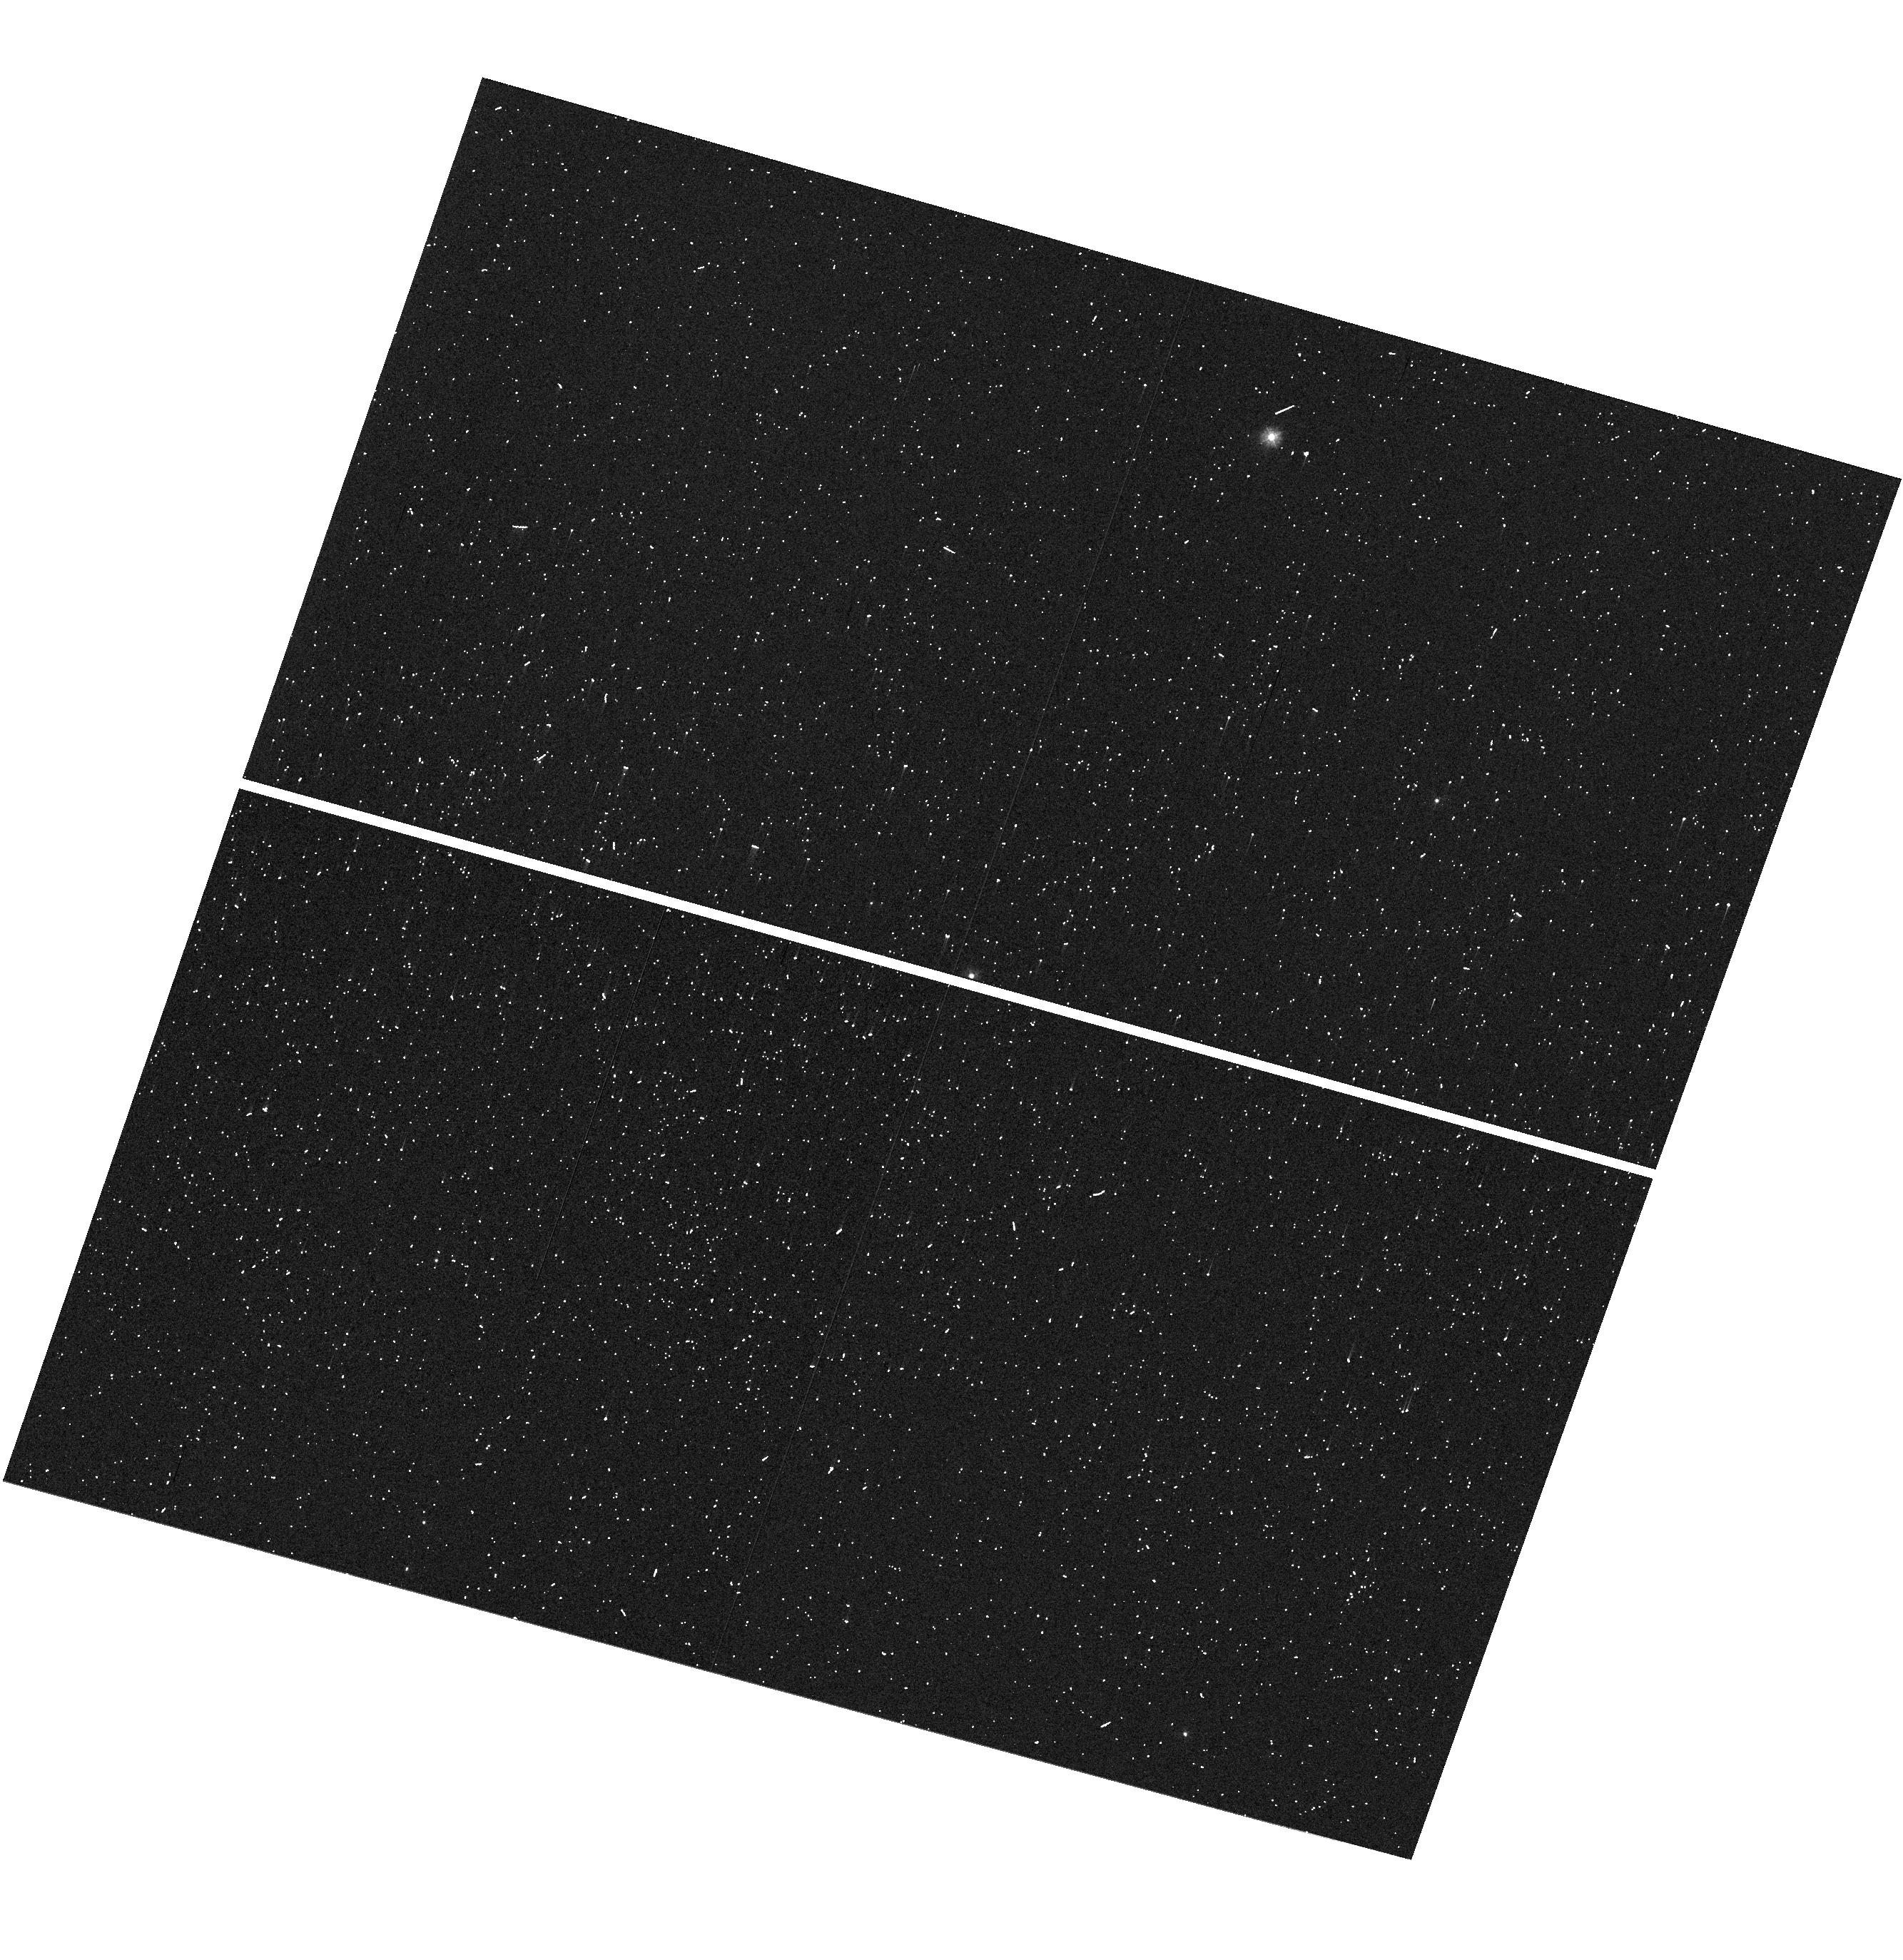
Target: V-SS-CMA
Instrument: WFC3/UVIS
Filter: F275W
Exposure: 1 min
Observation ID: hst_13344_04_wfc3_uvis_f275w_ic8z04

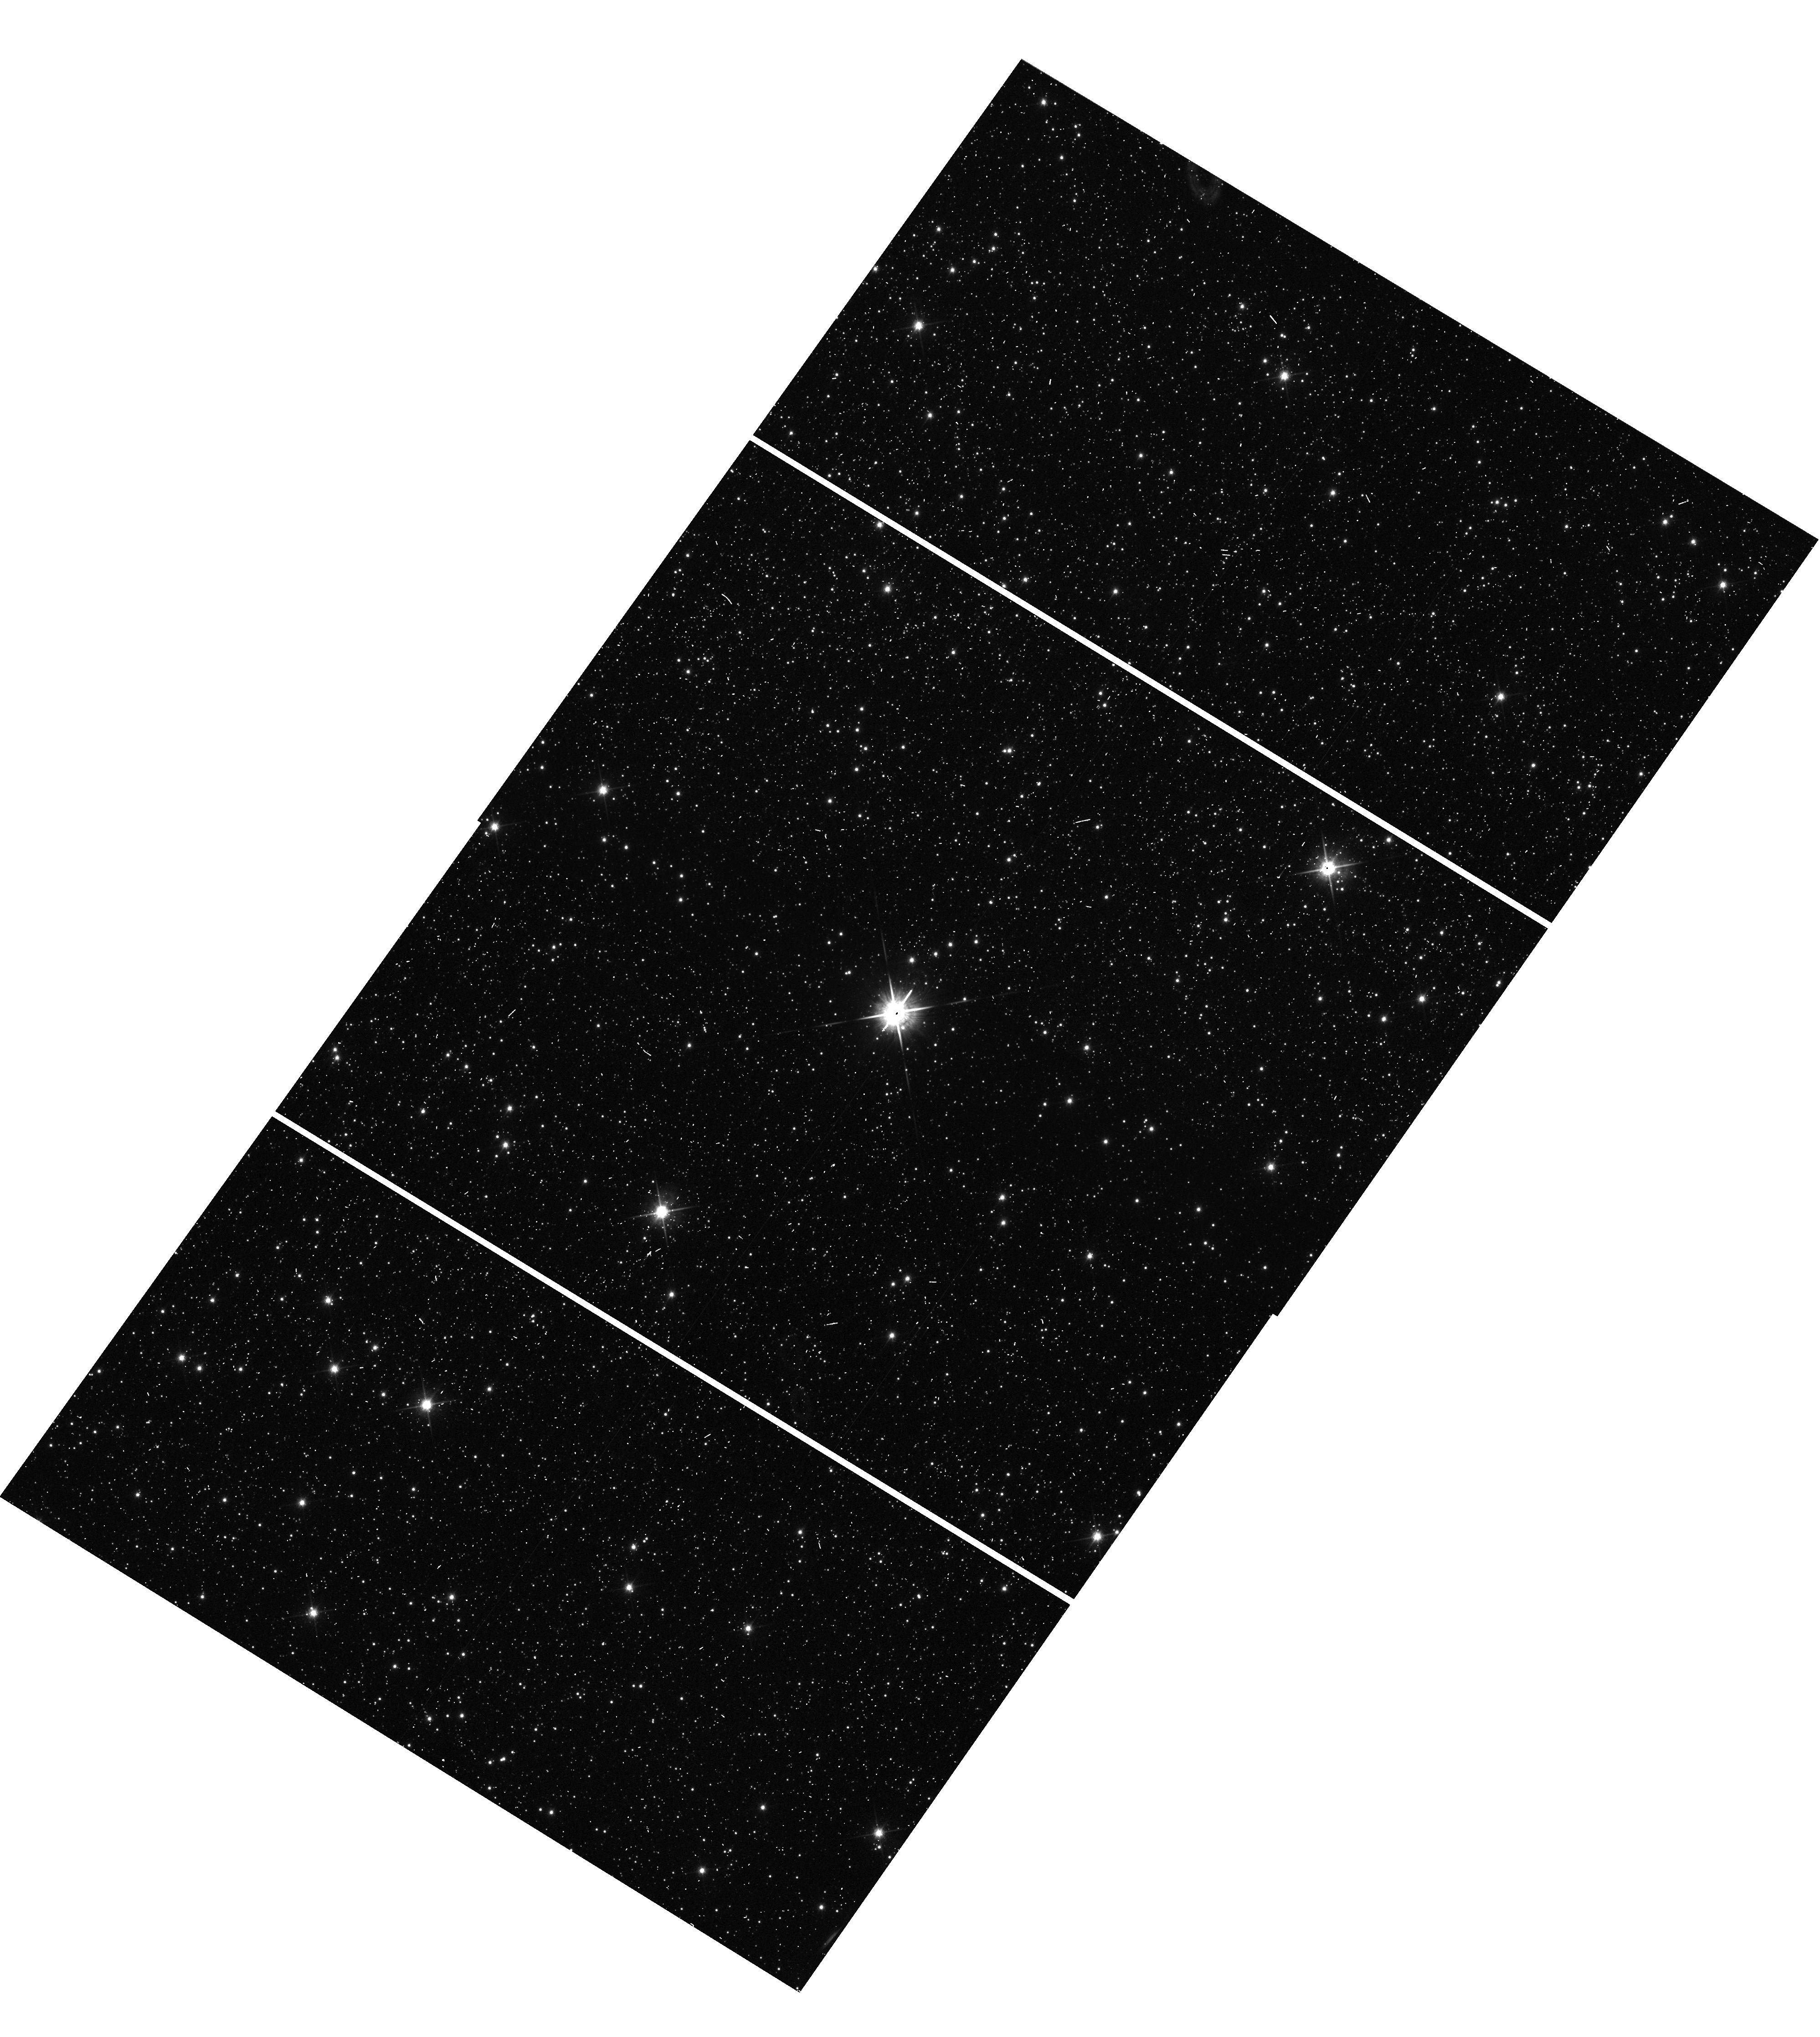
Target: V-Z-SCT
Instrument: WFC3/UVIS
Filter: F850LP
Exposure: 1 min
Observation ID: hst_13344_03_wfc3_uvis_f850lp_ic8z03

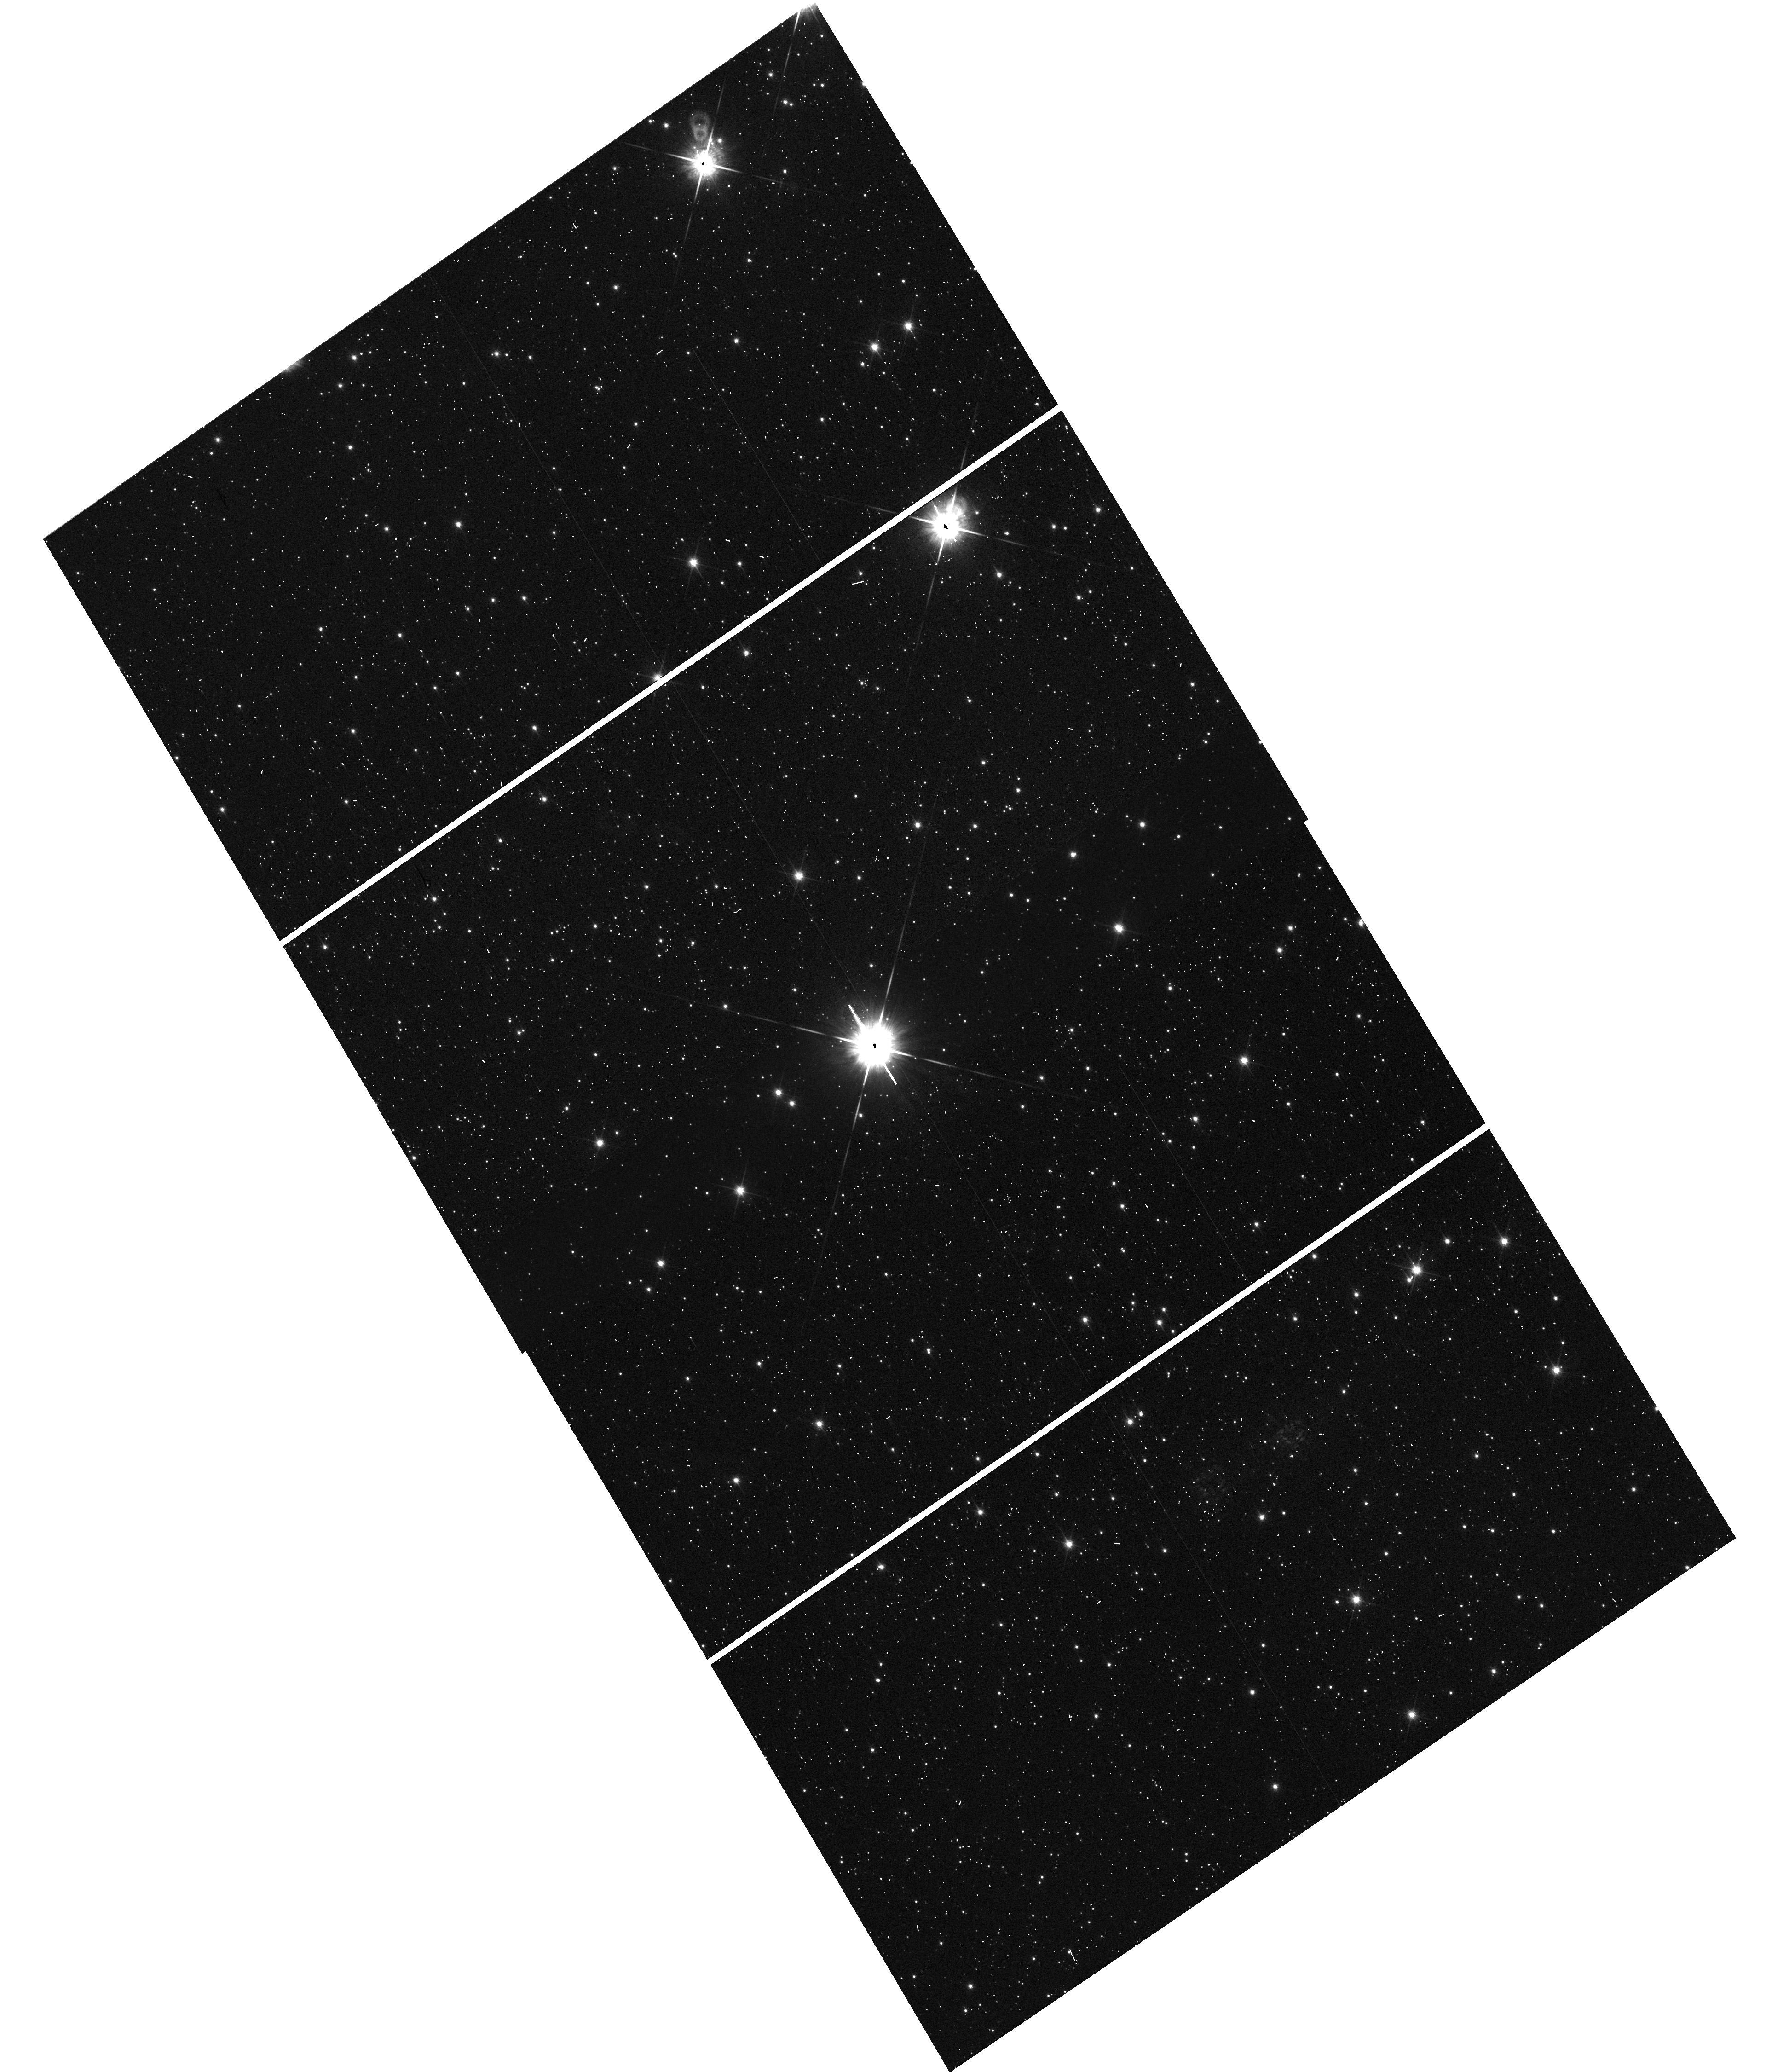
Target: V-XZ-CAR
Instrument: WFC3/UVIS
Filter: F850LP
Exposure: 1 min
Observation ID: hst_13344_22_wfc3_uvis_f850lp_ic8z22

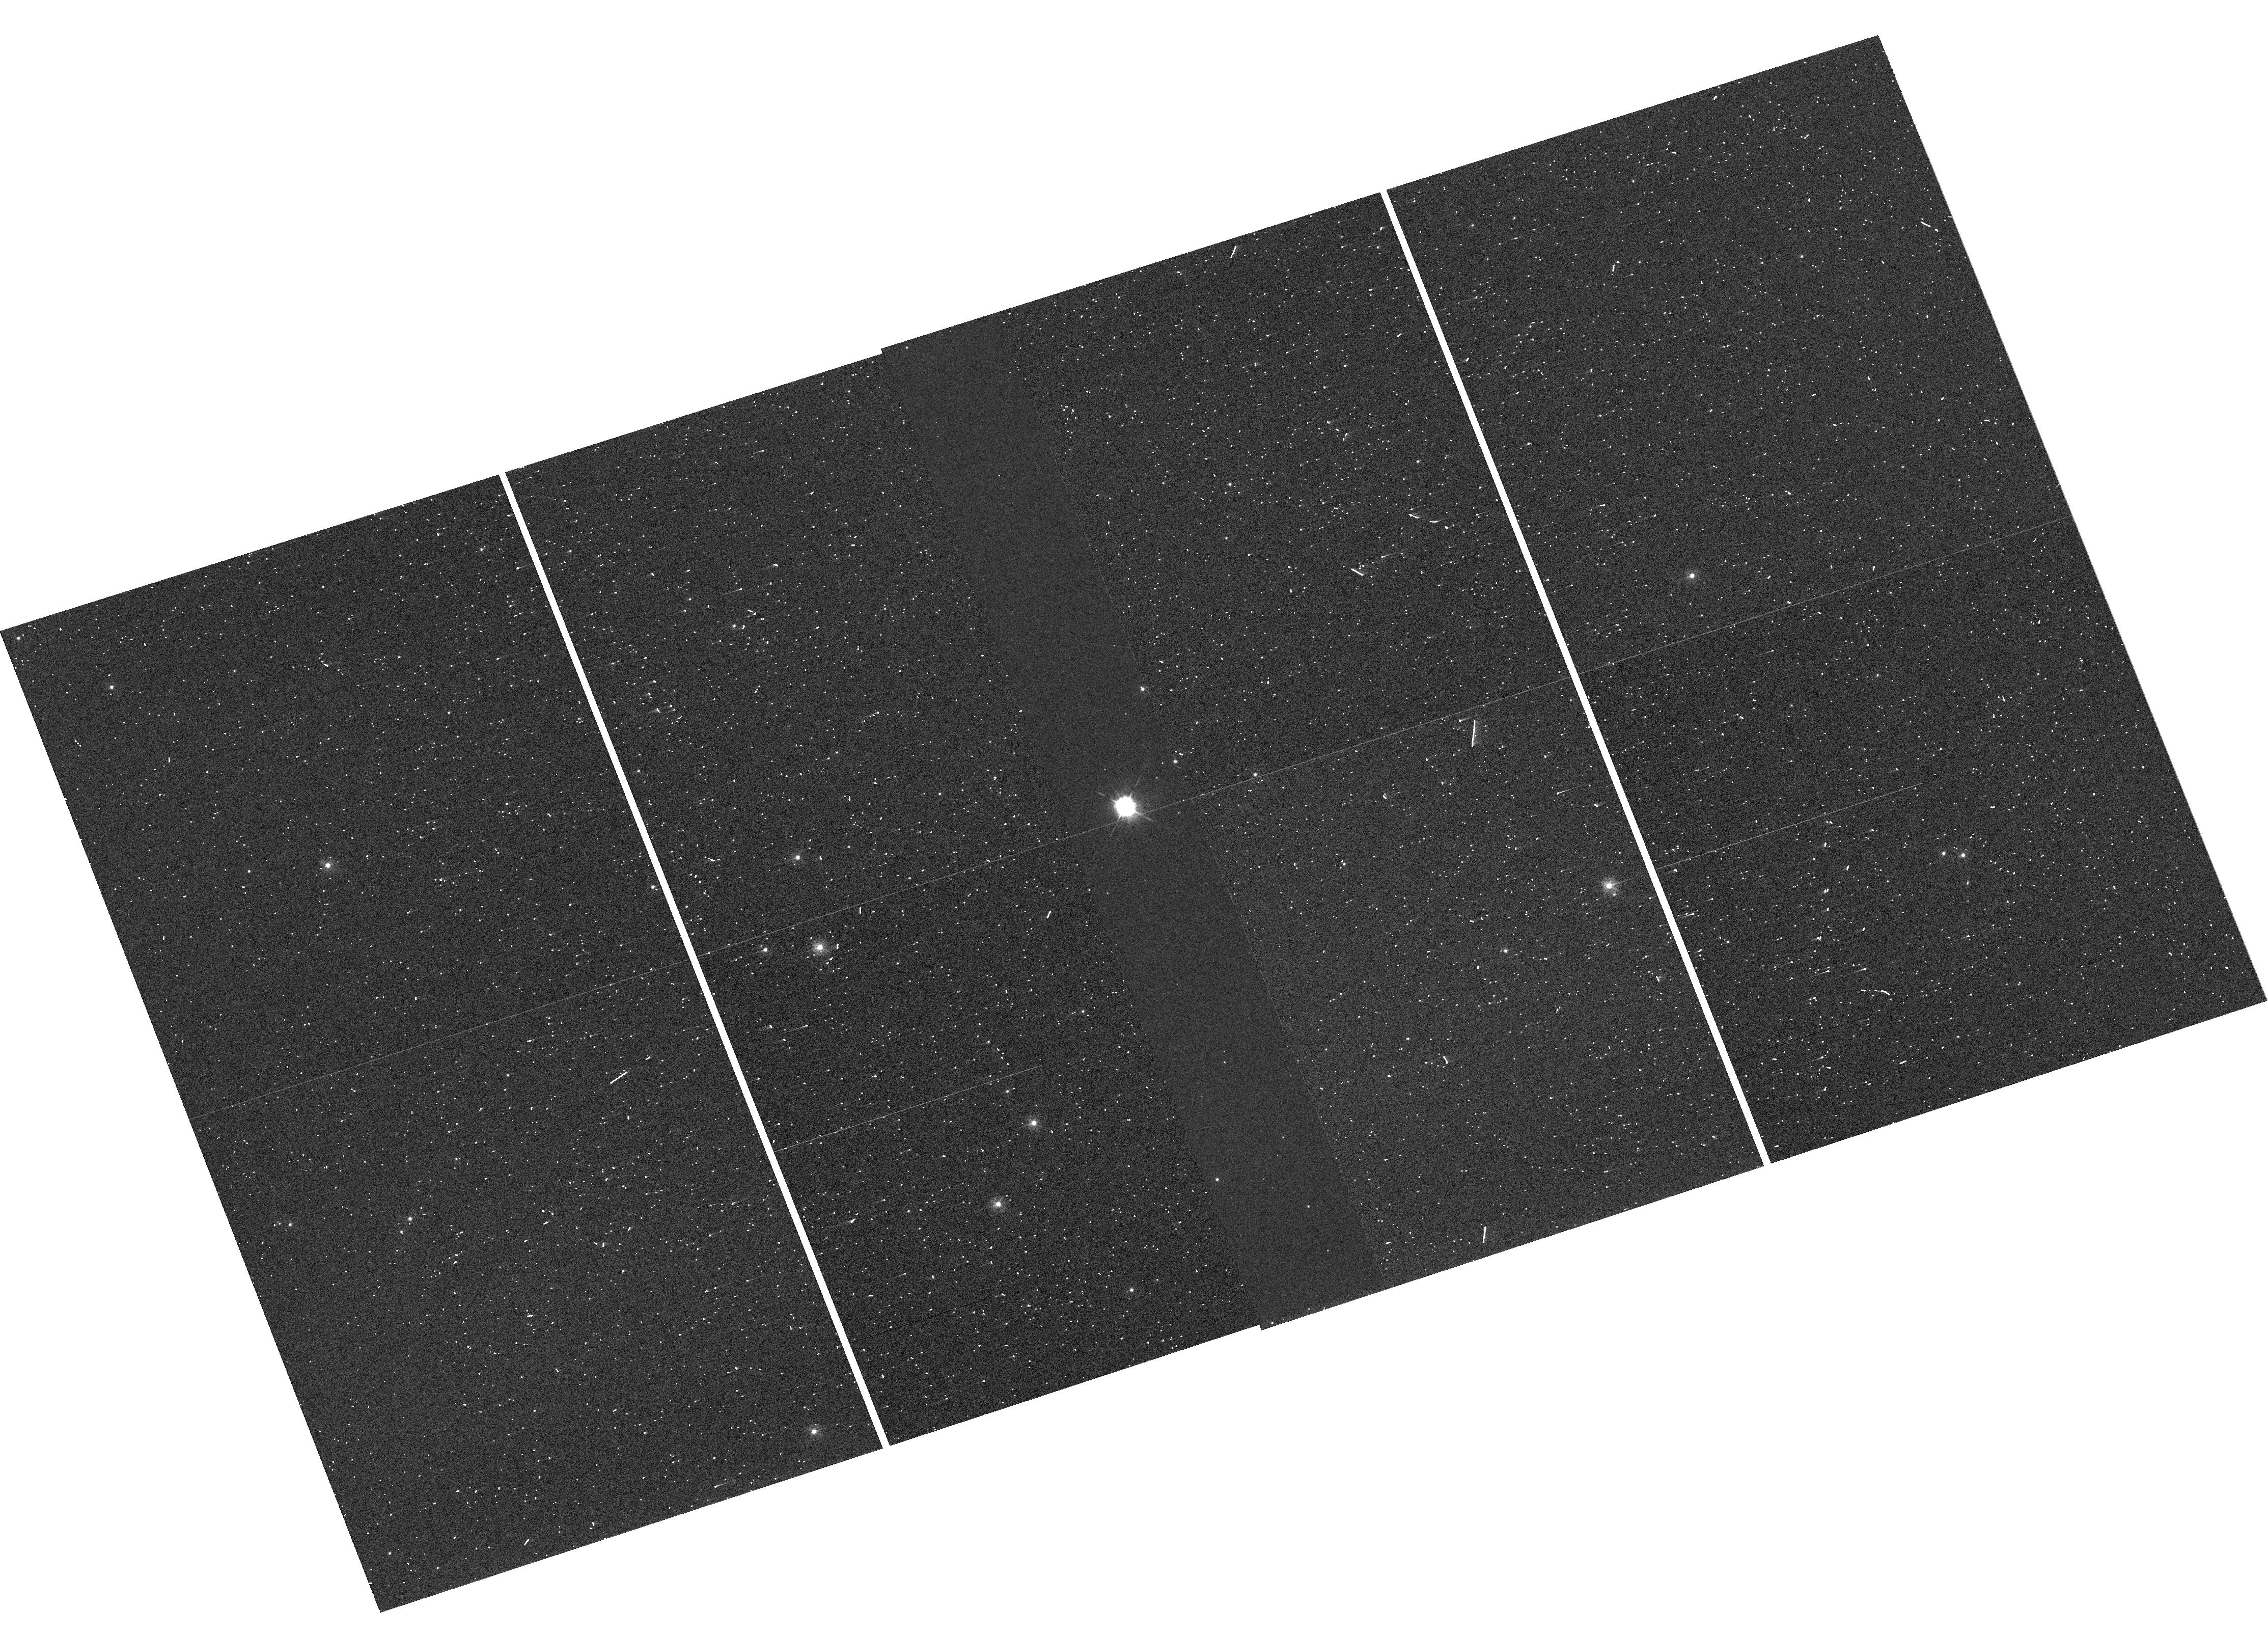
Target: V-CD-CYG
Instrument: WFC3/UVIS
Filter: F336W
Exposure: 2 min
Observation ID: hst_13344_07_wfc3_uvis_f336w_ic8z07

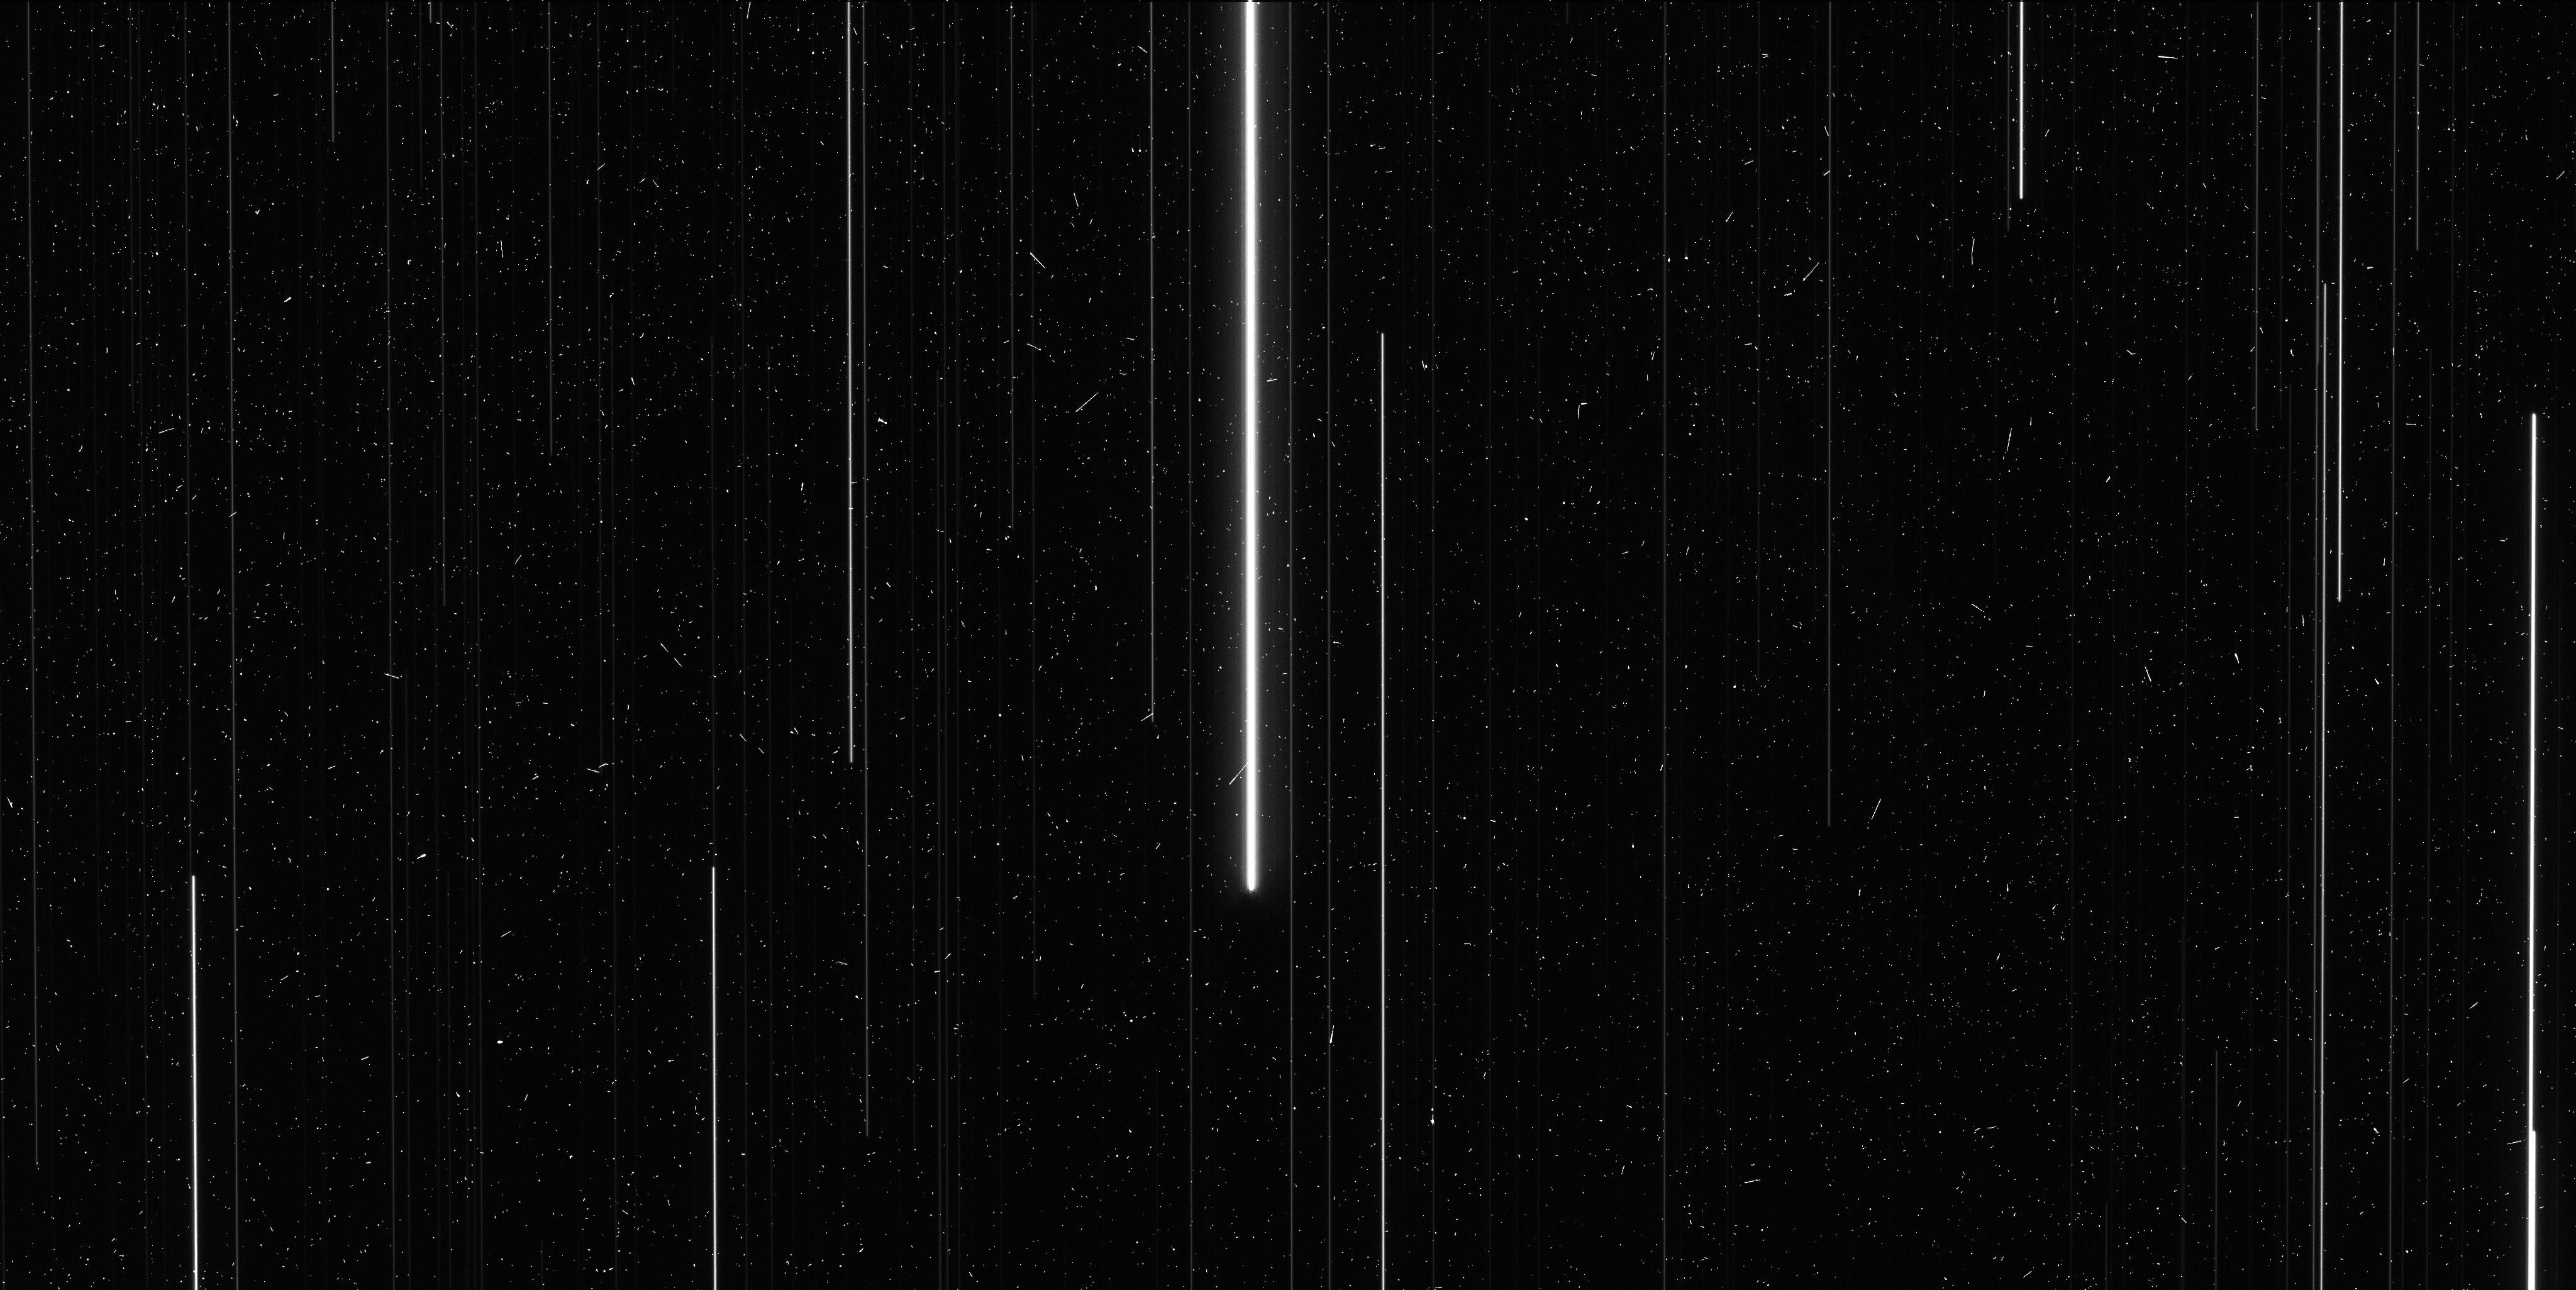
Target: V-DD-CAS
Instrument: WFC3/UVIS
Filter: F621M
Exposure: 6 min
Observation ID: ic8z10rpq

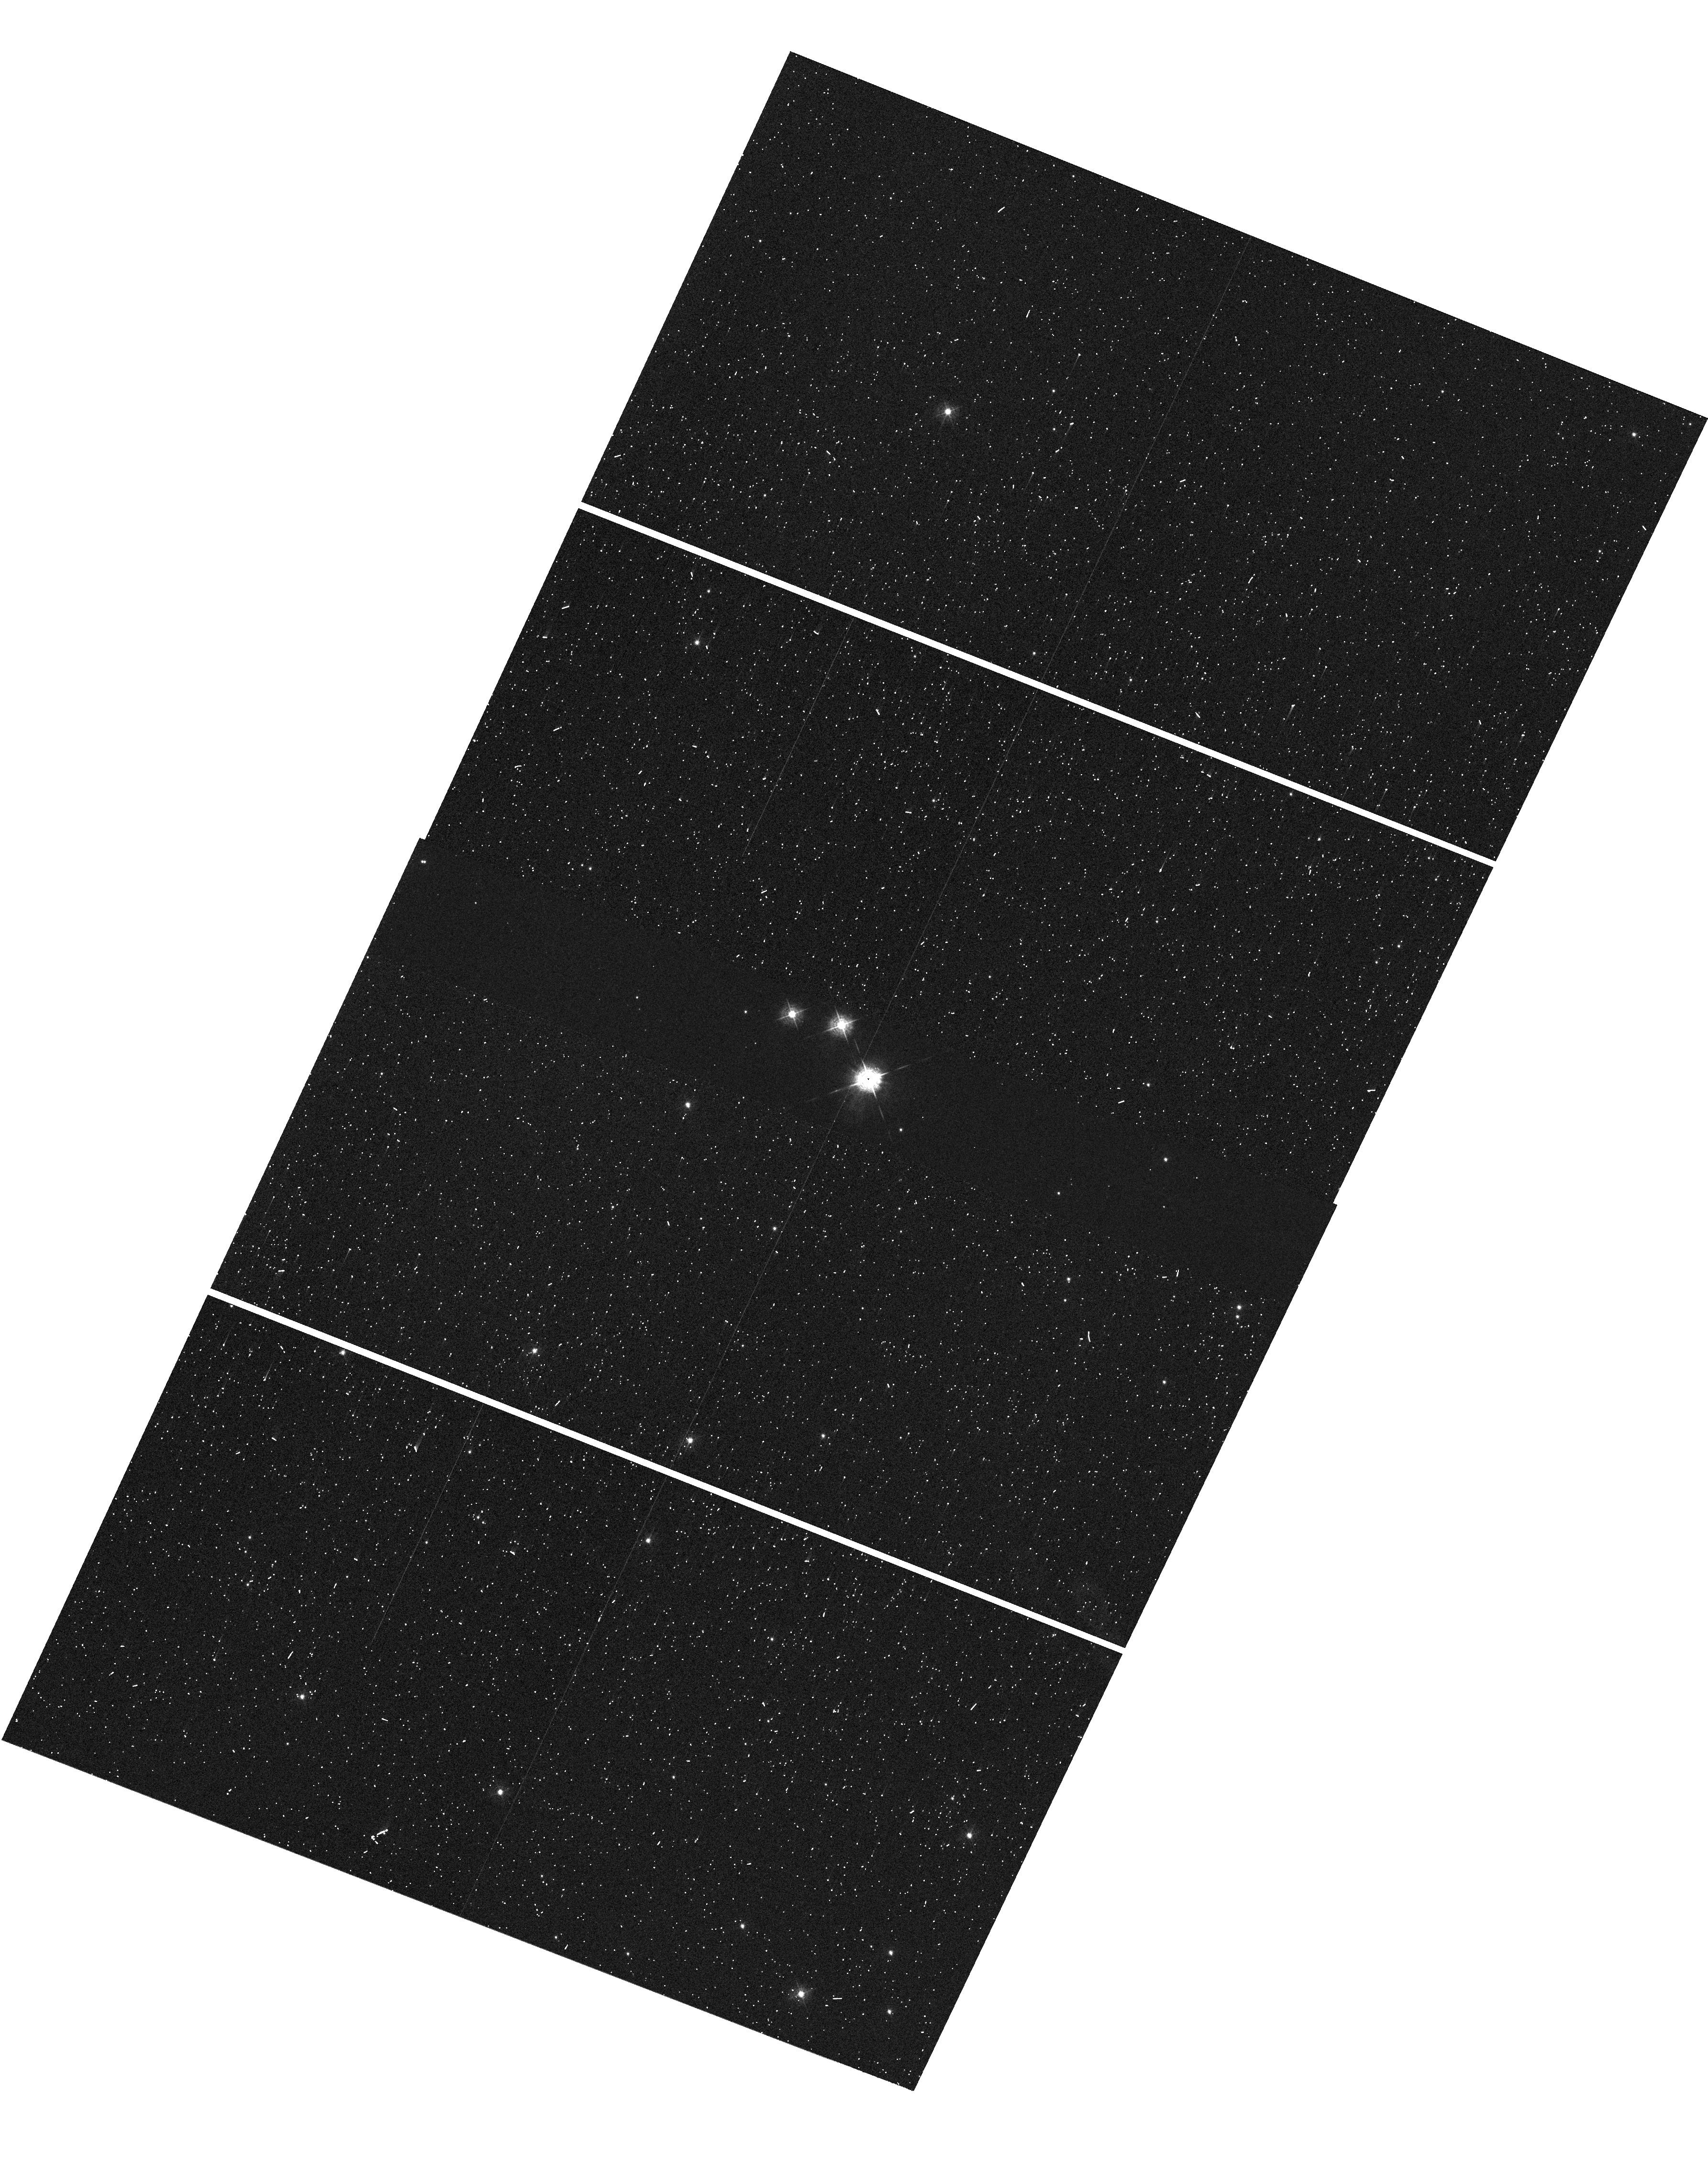
Target: V-AQ-PUP
Instrument: WFC3/UVIS
Filter: F467M
Exposure: 1 min
Observation ID: hst_13344_05_wfc3_uvis_f467m_ic8z05

A 1% Measurement of the Distance Scale with Perpendicular Spatial Scanning (PI: Riess, Adam)

We propose to measure the distance scale to 1% precision using a new capability of HST, thereby paving the way for a 1% measurement of the Hubble constant. Perpendicular spatial scanning with WFC3 can improve the precision of relative astrometry for parallax measurements by an order of magnitude over the previous best attained with point-and-stare imaging or by use of the Fine Guidance Sensor. We successfully demonstrated this capability with a Cycle 19 test program, measuring the position of bright Milky Way Cepheids to an unprecedented precision of 20 micro-arcseconds for optical sources. The leverage afforded by the technique can be used to extend the useful range of optical trigonometric parallax measurements to 1-3 kpc to collect a sample of long-period Cepheids, analogues of the Cepheids observable by HST in the nearest hosts of Type Ia supernovae. We propose to measure the distances to 11 Galactic Cepheids and obtain the photometry of these Cepheids on the same photometric system as distant Cepheids to eliminate zeropoint errors in the determination of H_0. Our program will establish a new technique to benefit a wide range of programs while advancing the investigation of unknowns in the present cosmological model by connecting the distance scale from the CMB to the present.